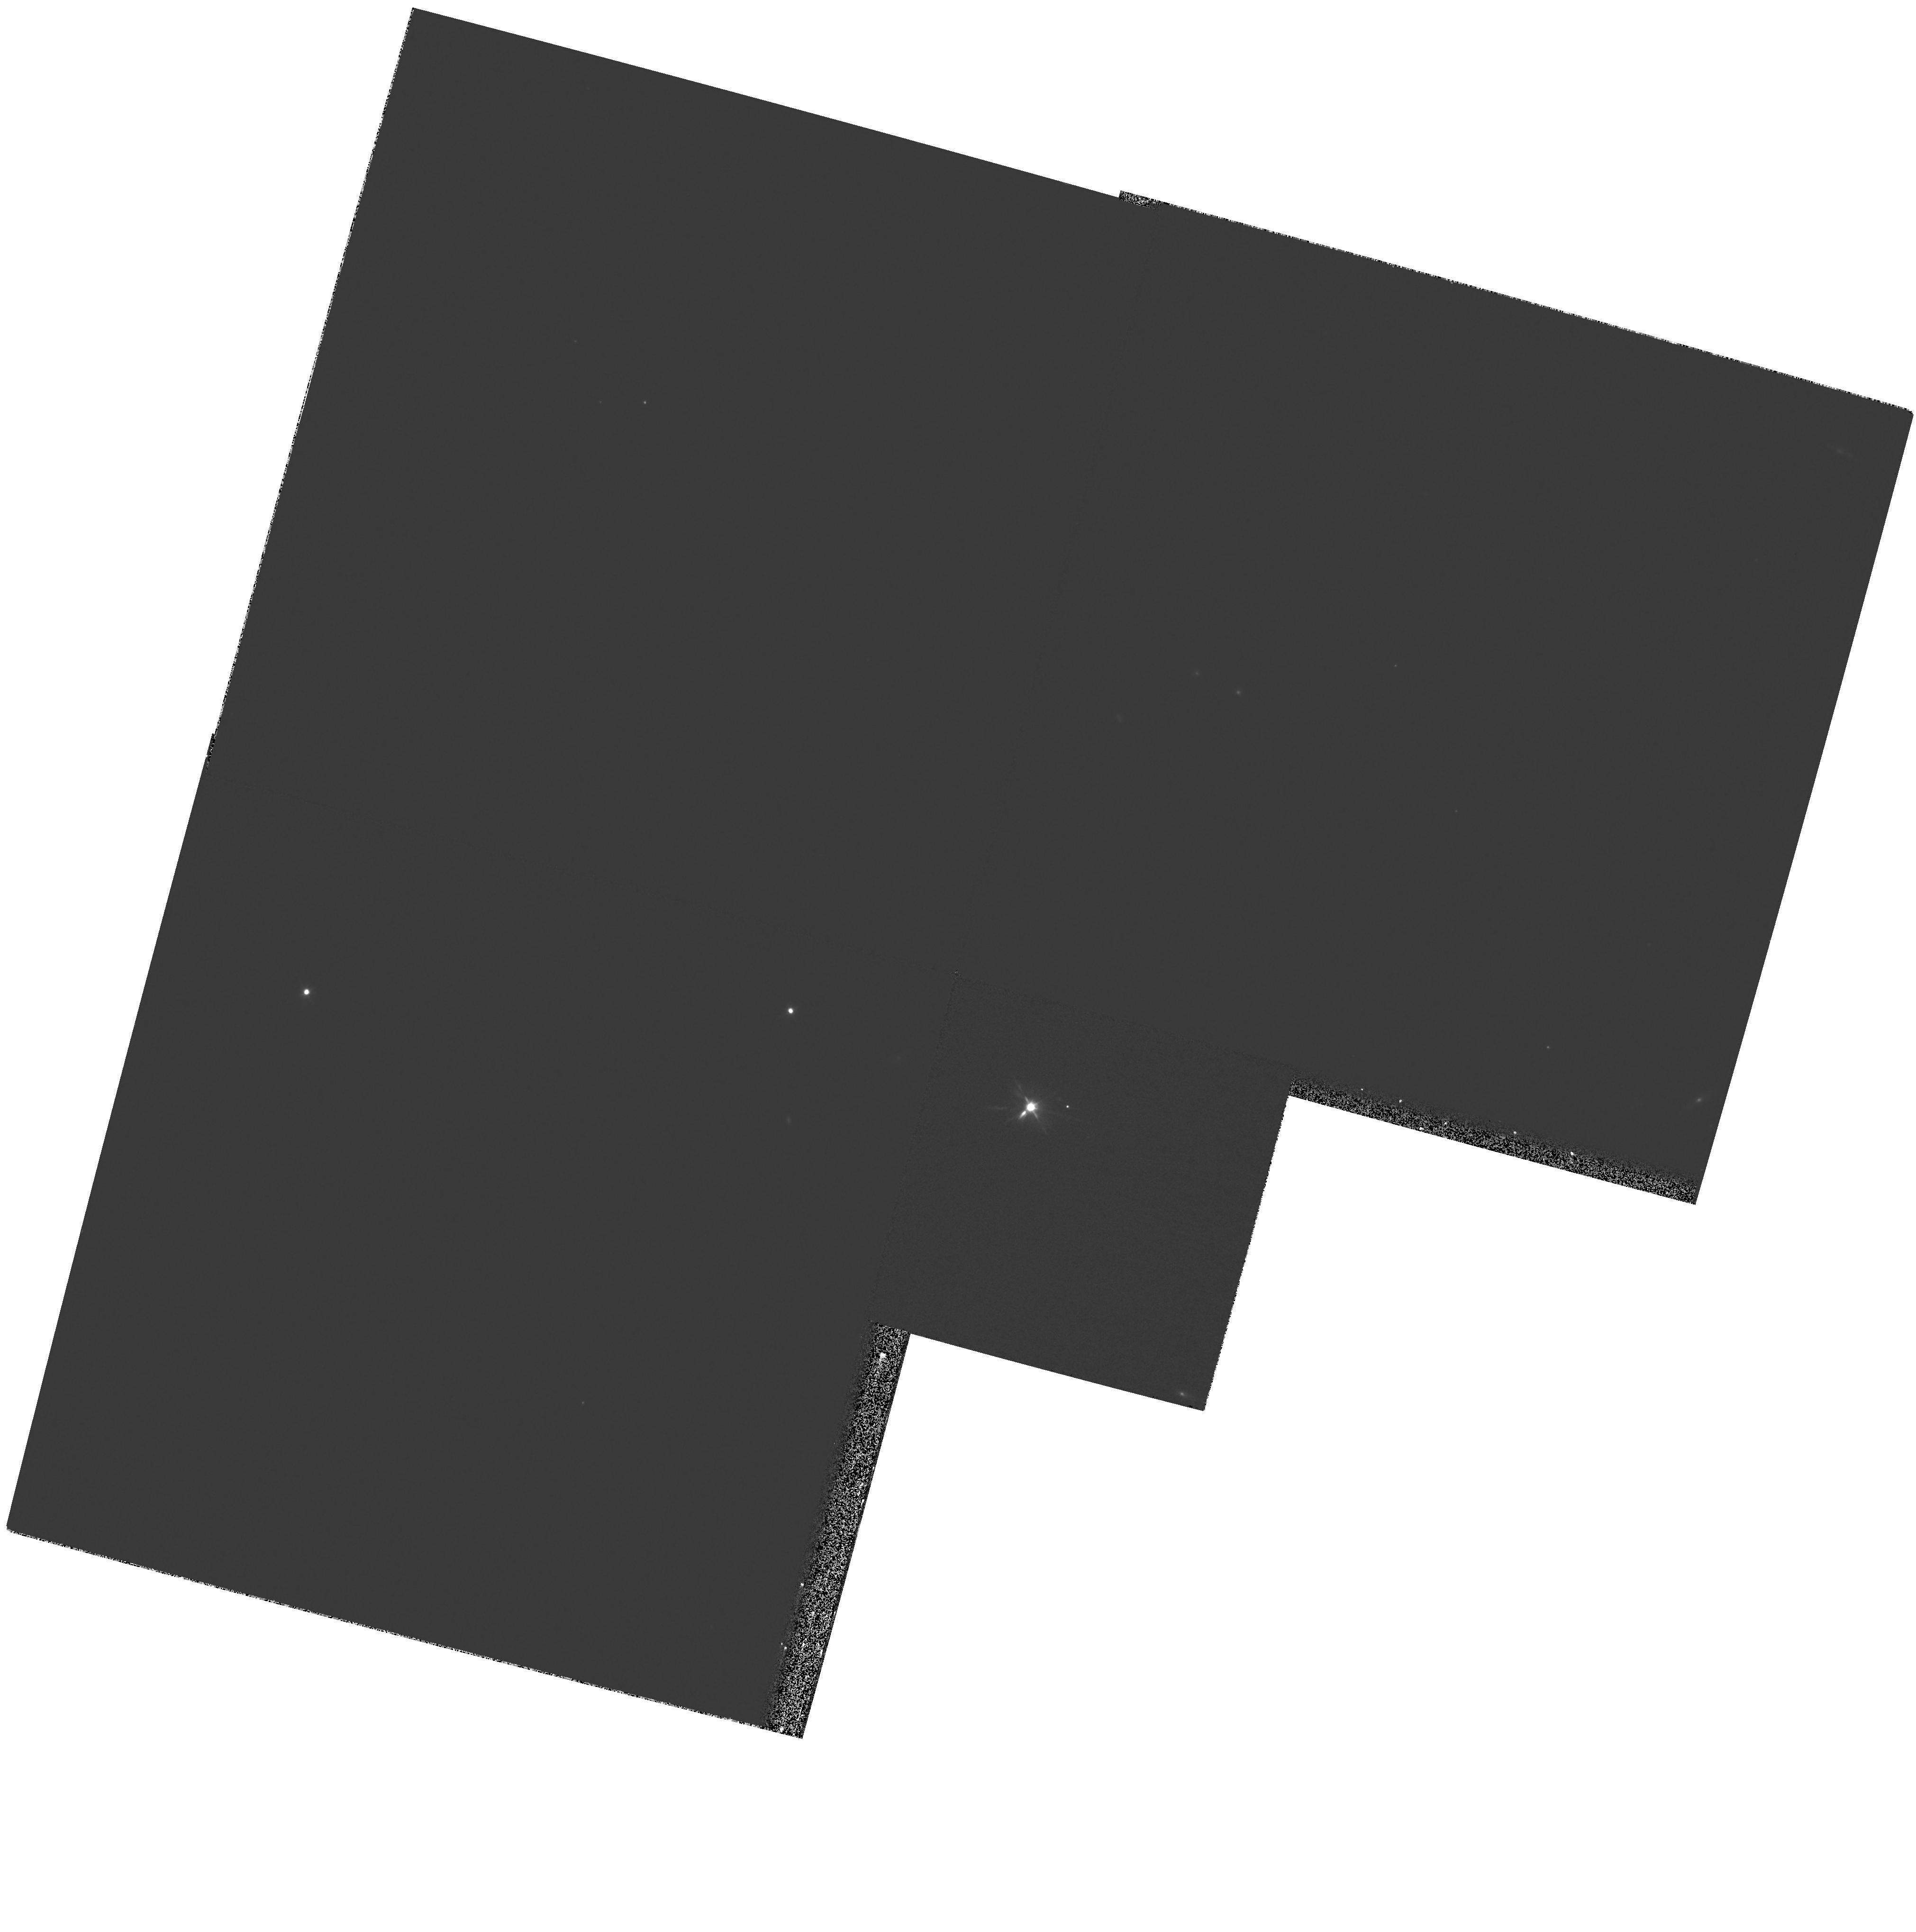
Target: R-CRB. Instrument: WFPC2/PC. Filter: F555W. Exposure: 8 min. Observation ID: hst_12000_01_wfpc2_pc_f555w_ubc801

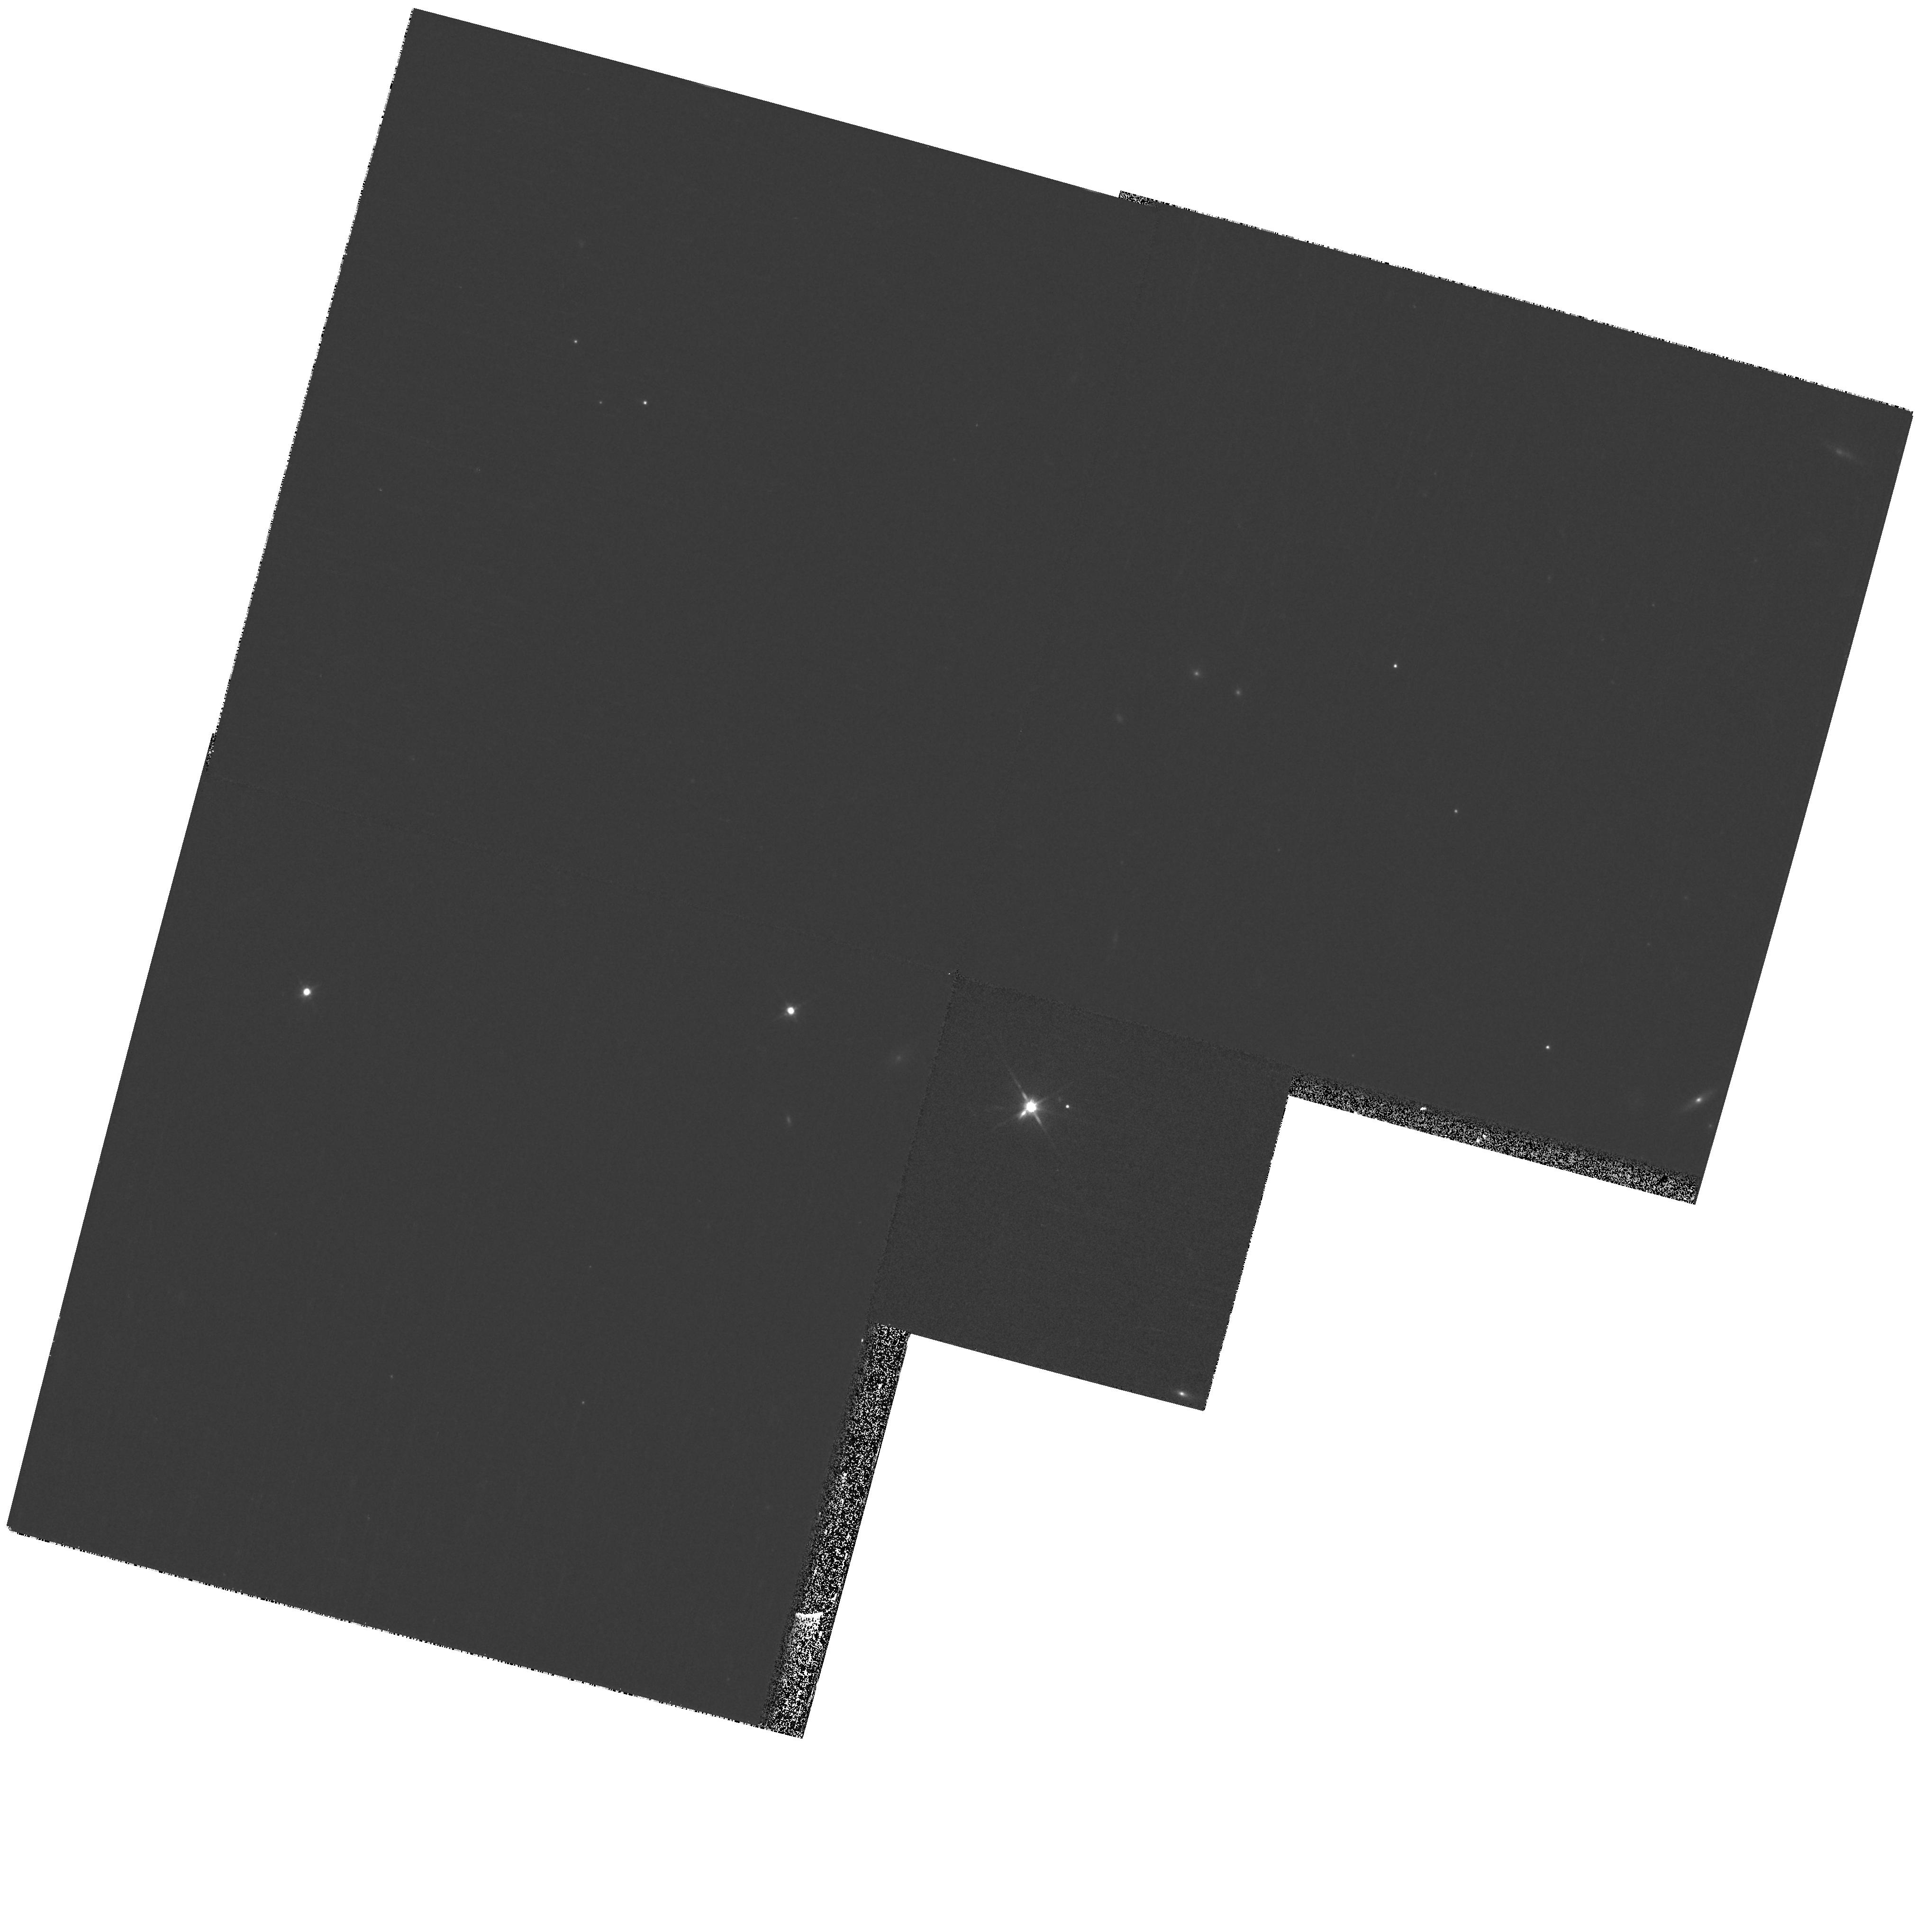
Target: R-CRB. Instrument: WFPC2/PC. Filter: F814W. Exposure: 8 min. Observation ID: hst_12000_01_wfpc2_pc_f814w_ubc801

The Natural Coronagraph of R Coronae Borealis (PI: Clayton, Geoffrey C.)

We propose HST/WFPC2 imaging to take advantage of a recent unique and dramatic fading of the unusual variable star R Coronae Borealis. R CrB has temporarily dropped 9 mag due to formation of a dust cloud above the photosphere in the line of sight. Since the dust does not block the star as seen from other directions, it acts as a "natural coronagraph, " allowing us to explore the nearby circumstellar environment at HST resolution. R Coronae Borealis (RCB) stars are rare hydrogen-deficient carbon-rich supergiants. Evolutionary scenarios proposed to account for their origin include a merger of two white dwarfs (the double-degenerate or DD mode), or a final helium-shell flash in a single PN central star (FF mode). We have recently found a large overabundance of oxygen-18 in several RCB stars, favoring the DD merger scenario; however, the presence of Li in the atmospheres of four RCB stars, including R CrB itself, favors the FF scenario. The presence or absence of circumstellar material, and the morphology of this material if it exists, provide a fossil record of previous evolutionary stages. In particular, we expect to see evidence for an old PN shell in the FF stars, but not in DD merger descendants. Our recent Gemini optical images of R CrB tantalizingly suggest circumstellar material very close to the star, but compromised by ground-based seeing and relatively low S/N. We propose HST/WFPC2 images to confirm this material at higher spatial resolution and signal than attainable from the ground.